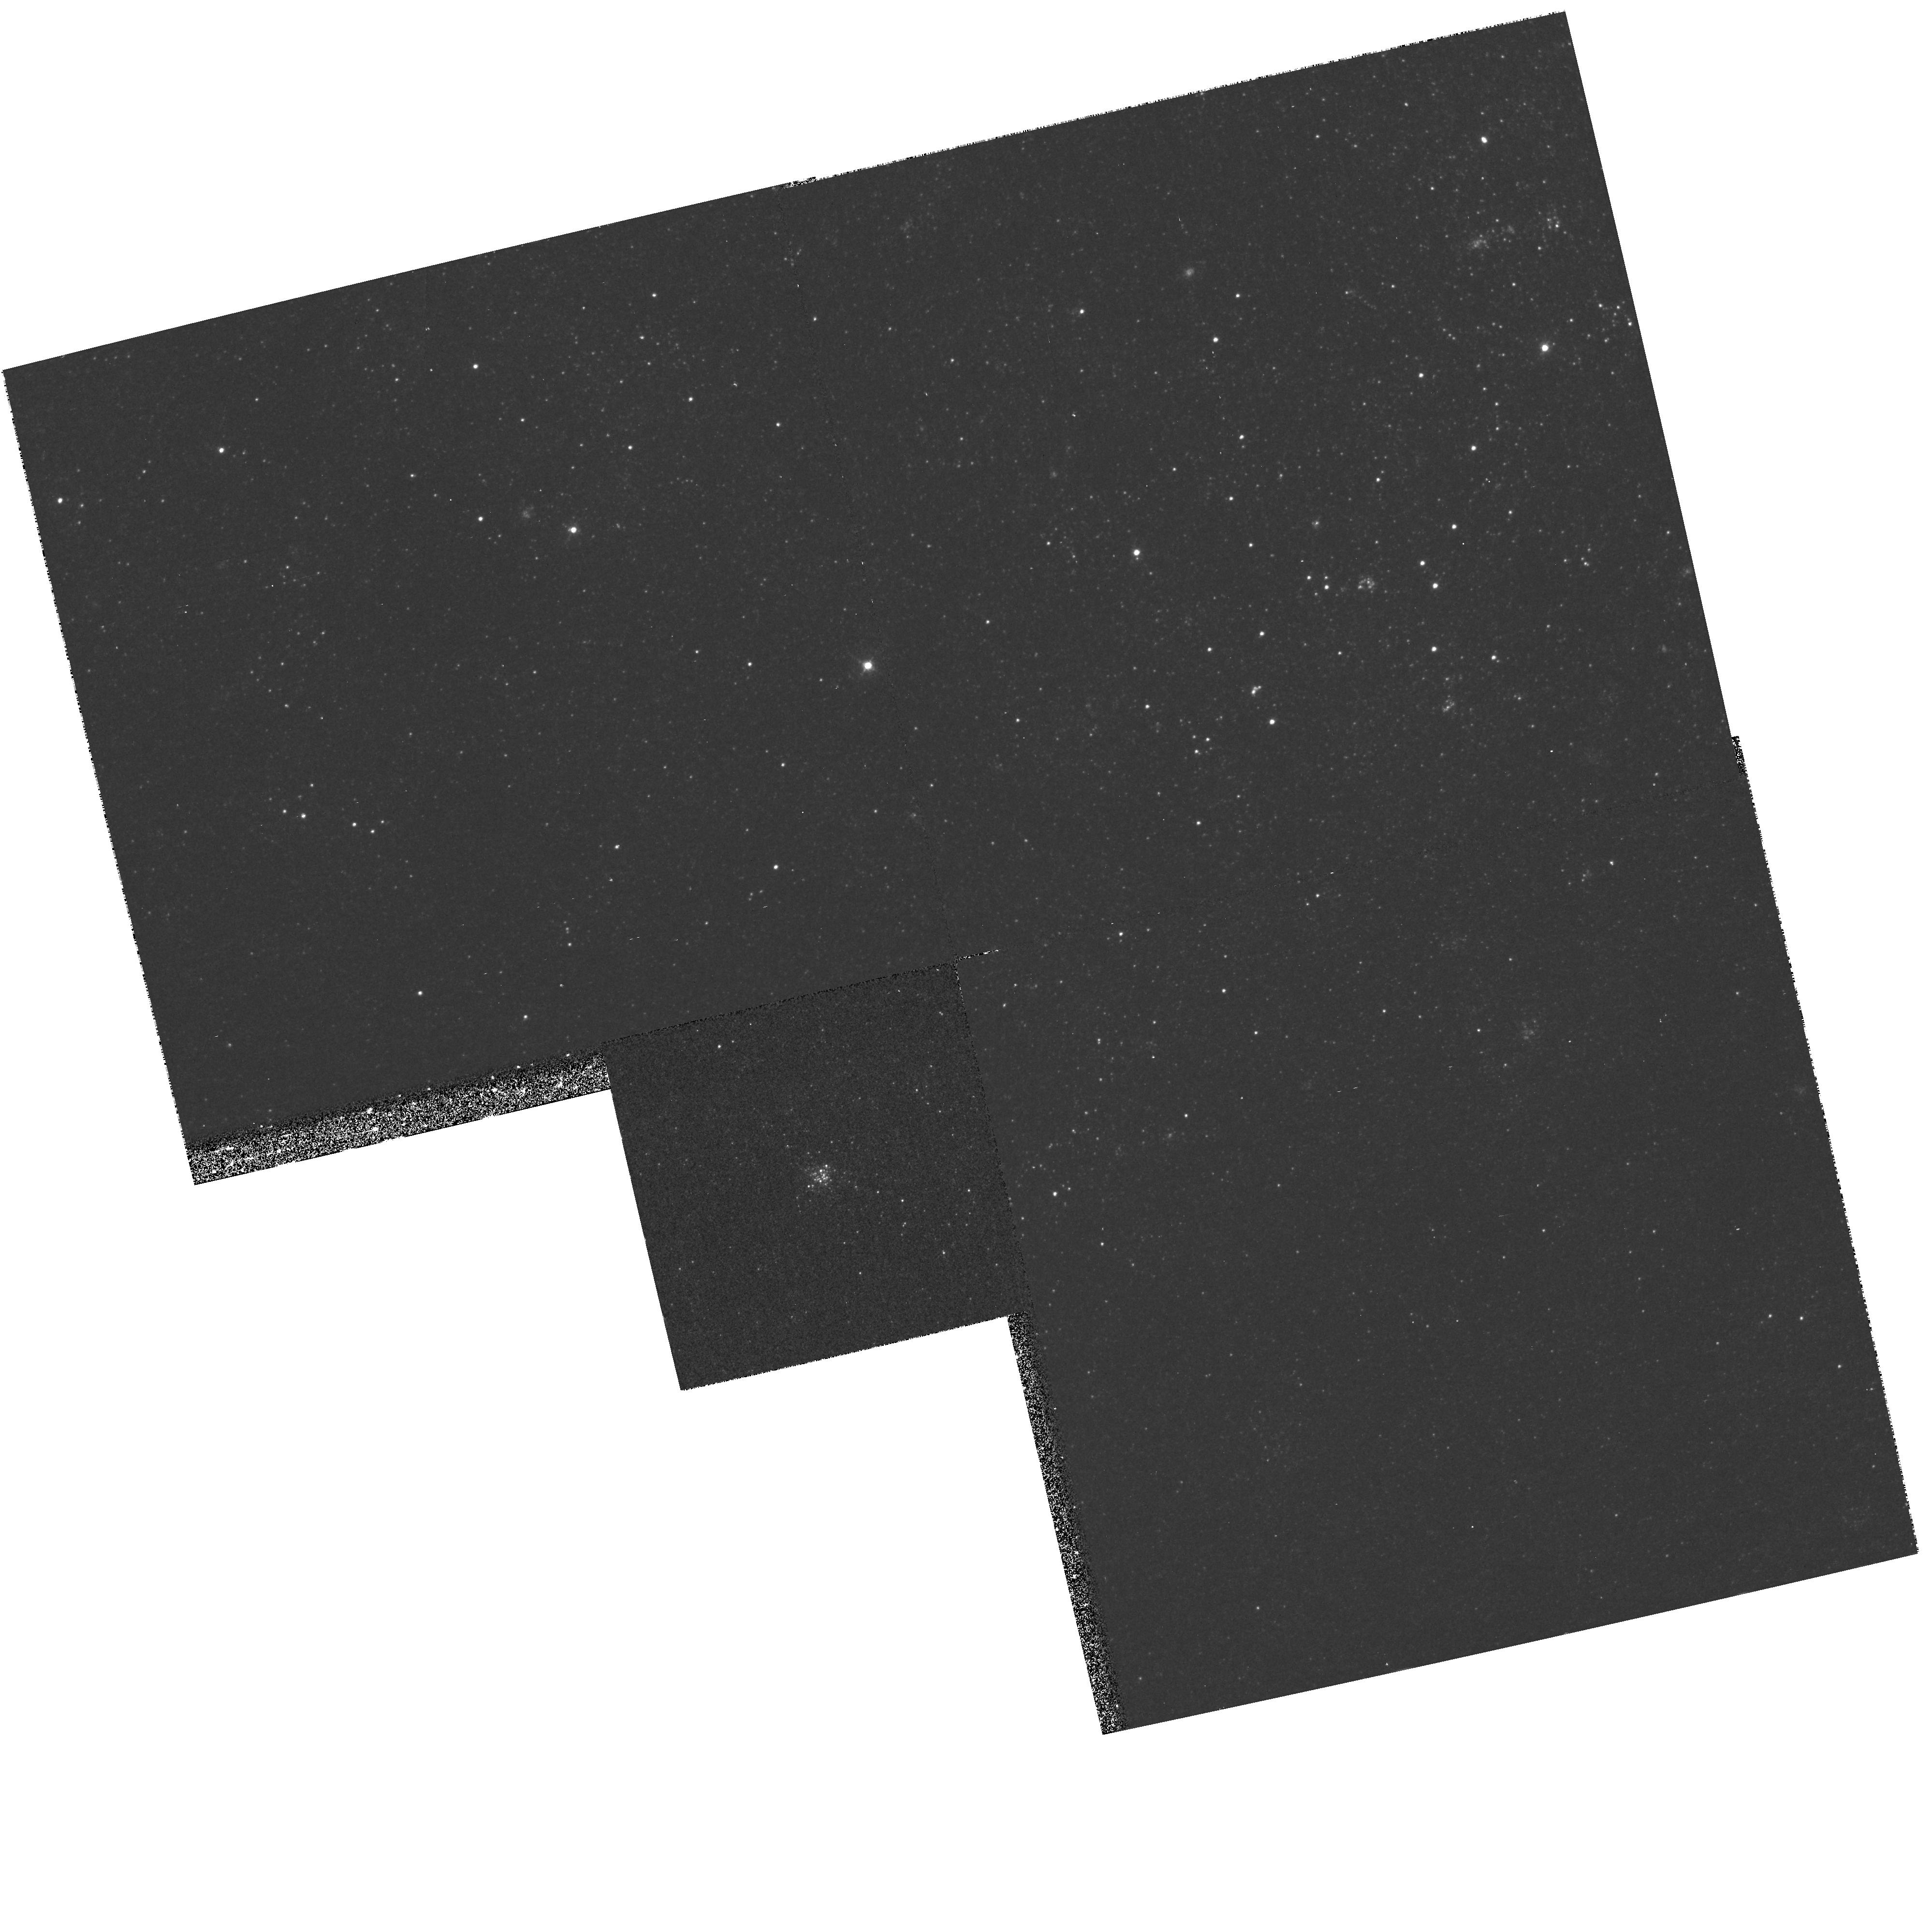
Target: NGC224-G213
Instrument: WFPC2/PC
Filter: F439W
Exposure: 27 min
Observation ID: hst_8296_04_wfpc2_pc_f439w_u5bj04

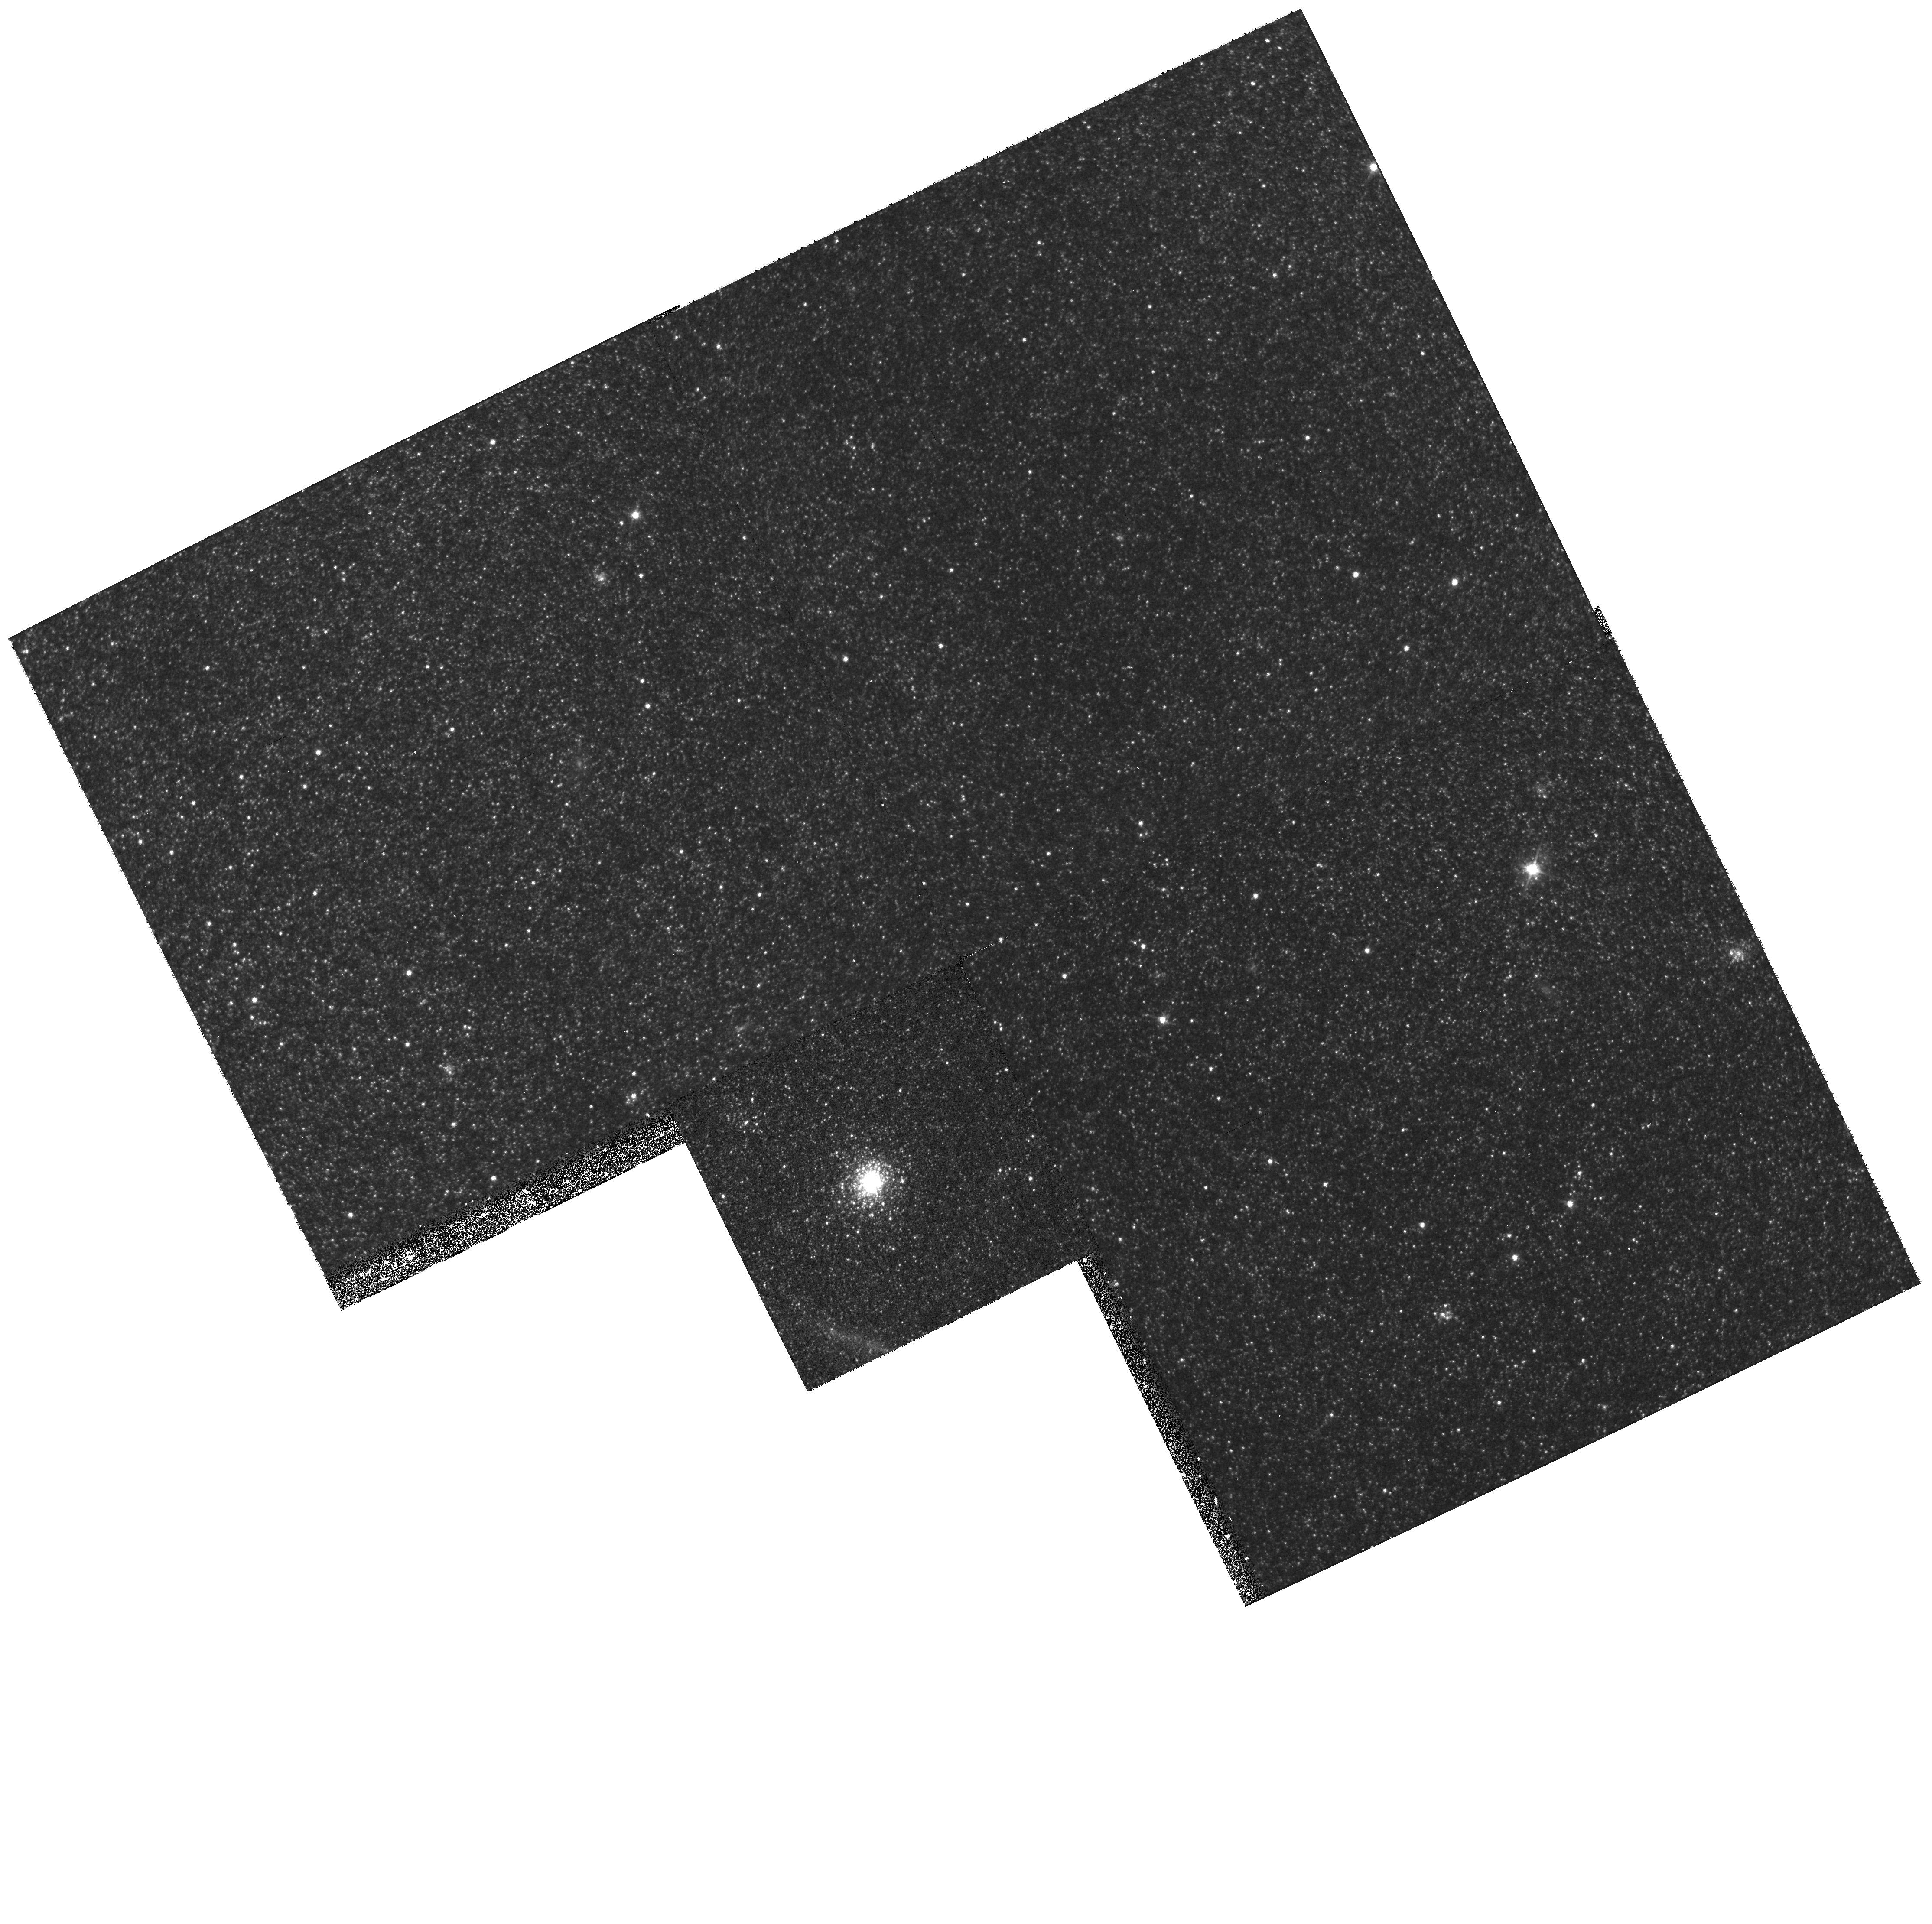
Target: NGC224-G38
Instrument: WFPC2/PC
Filter: F555W
Exposure: 20 min
Observation ID: hst_8296_01_wfpc2_pc_f555w_u5bj01

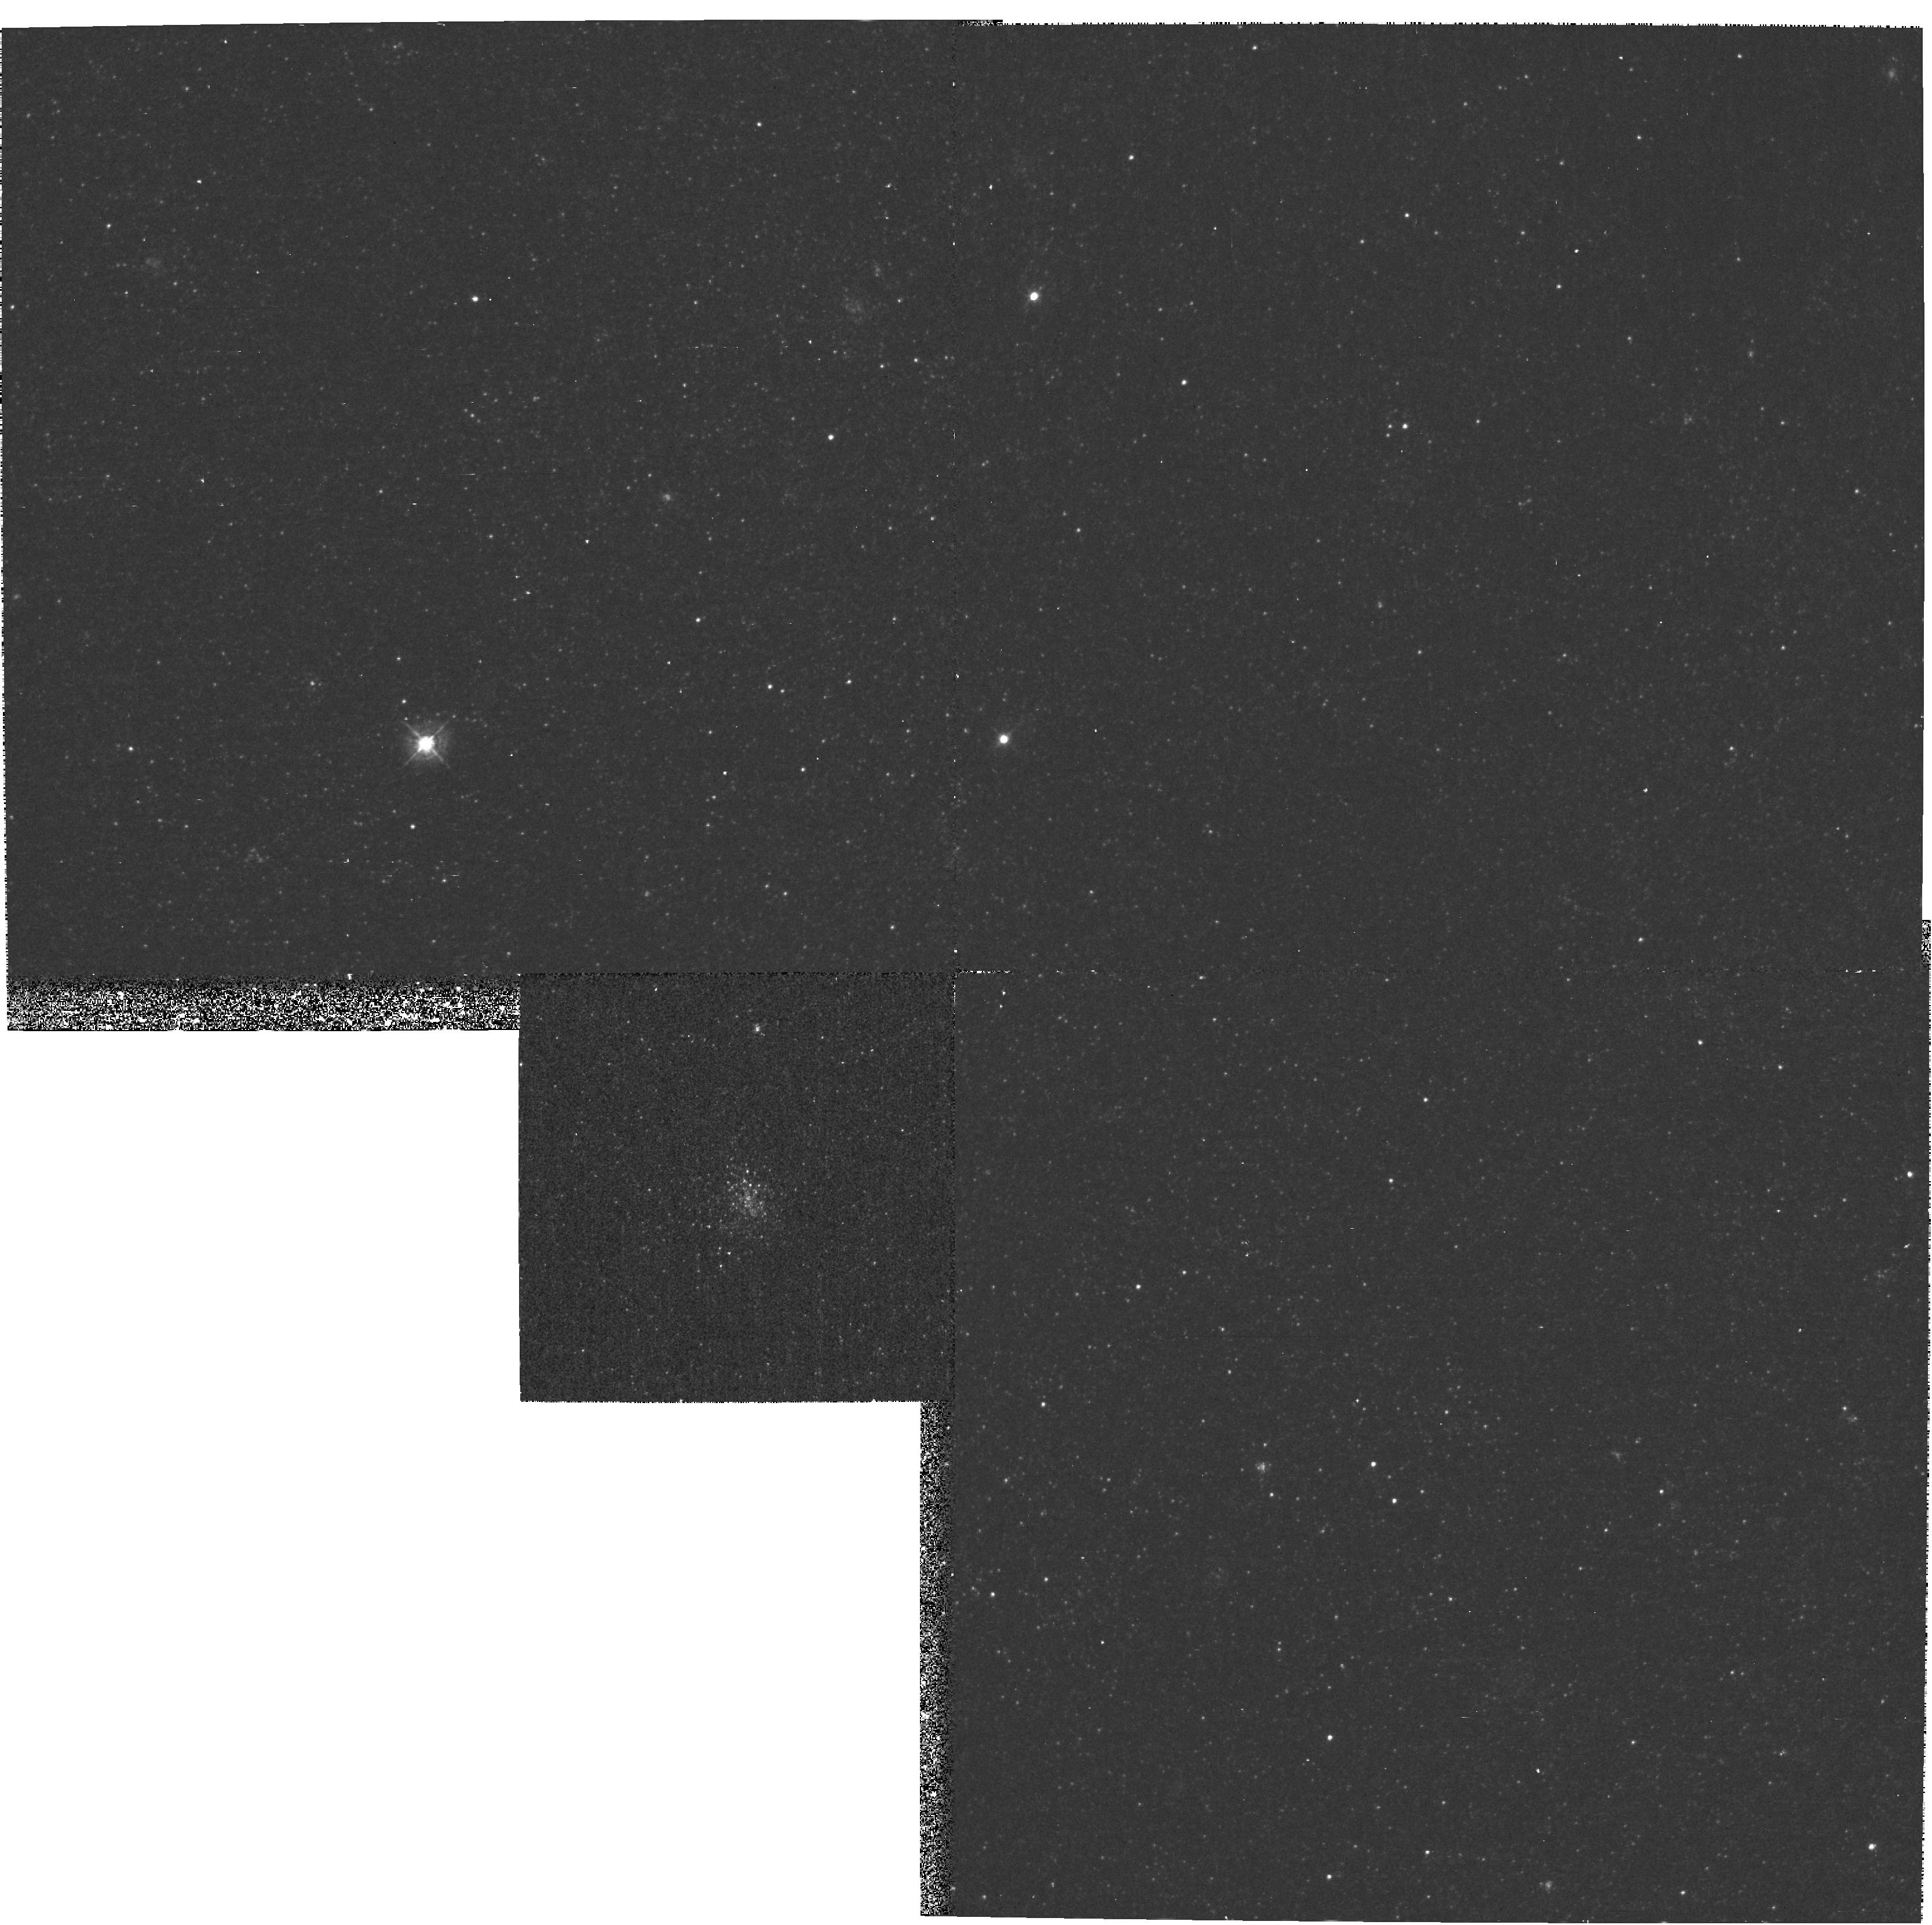
Target: NGC224-G94
Instrument: WFPC2/PC
Filter: F439W
Exposure: 27 min
Observation ID: hst_8296_03_wfpc2_pc_f439w_u5bj03

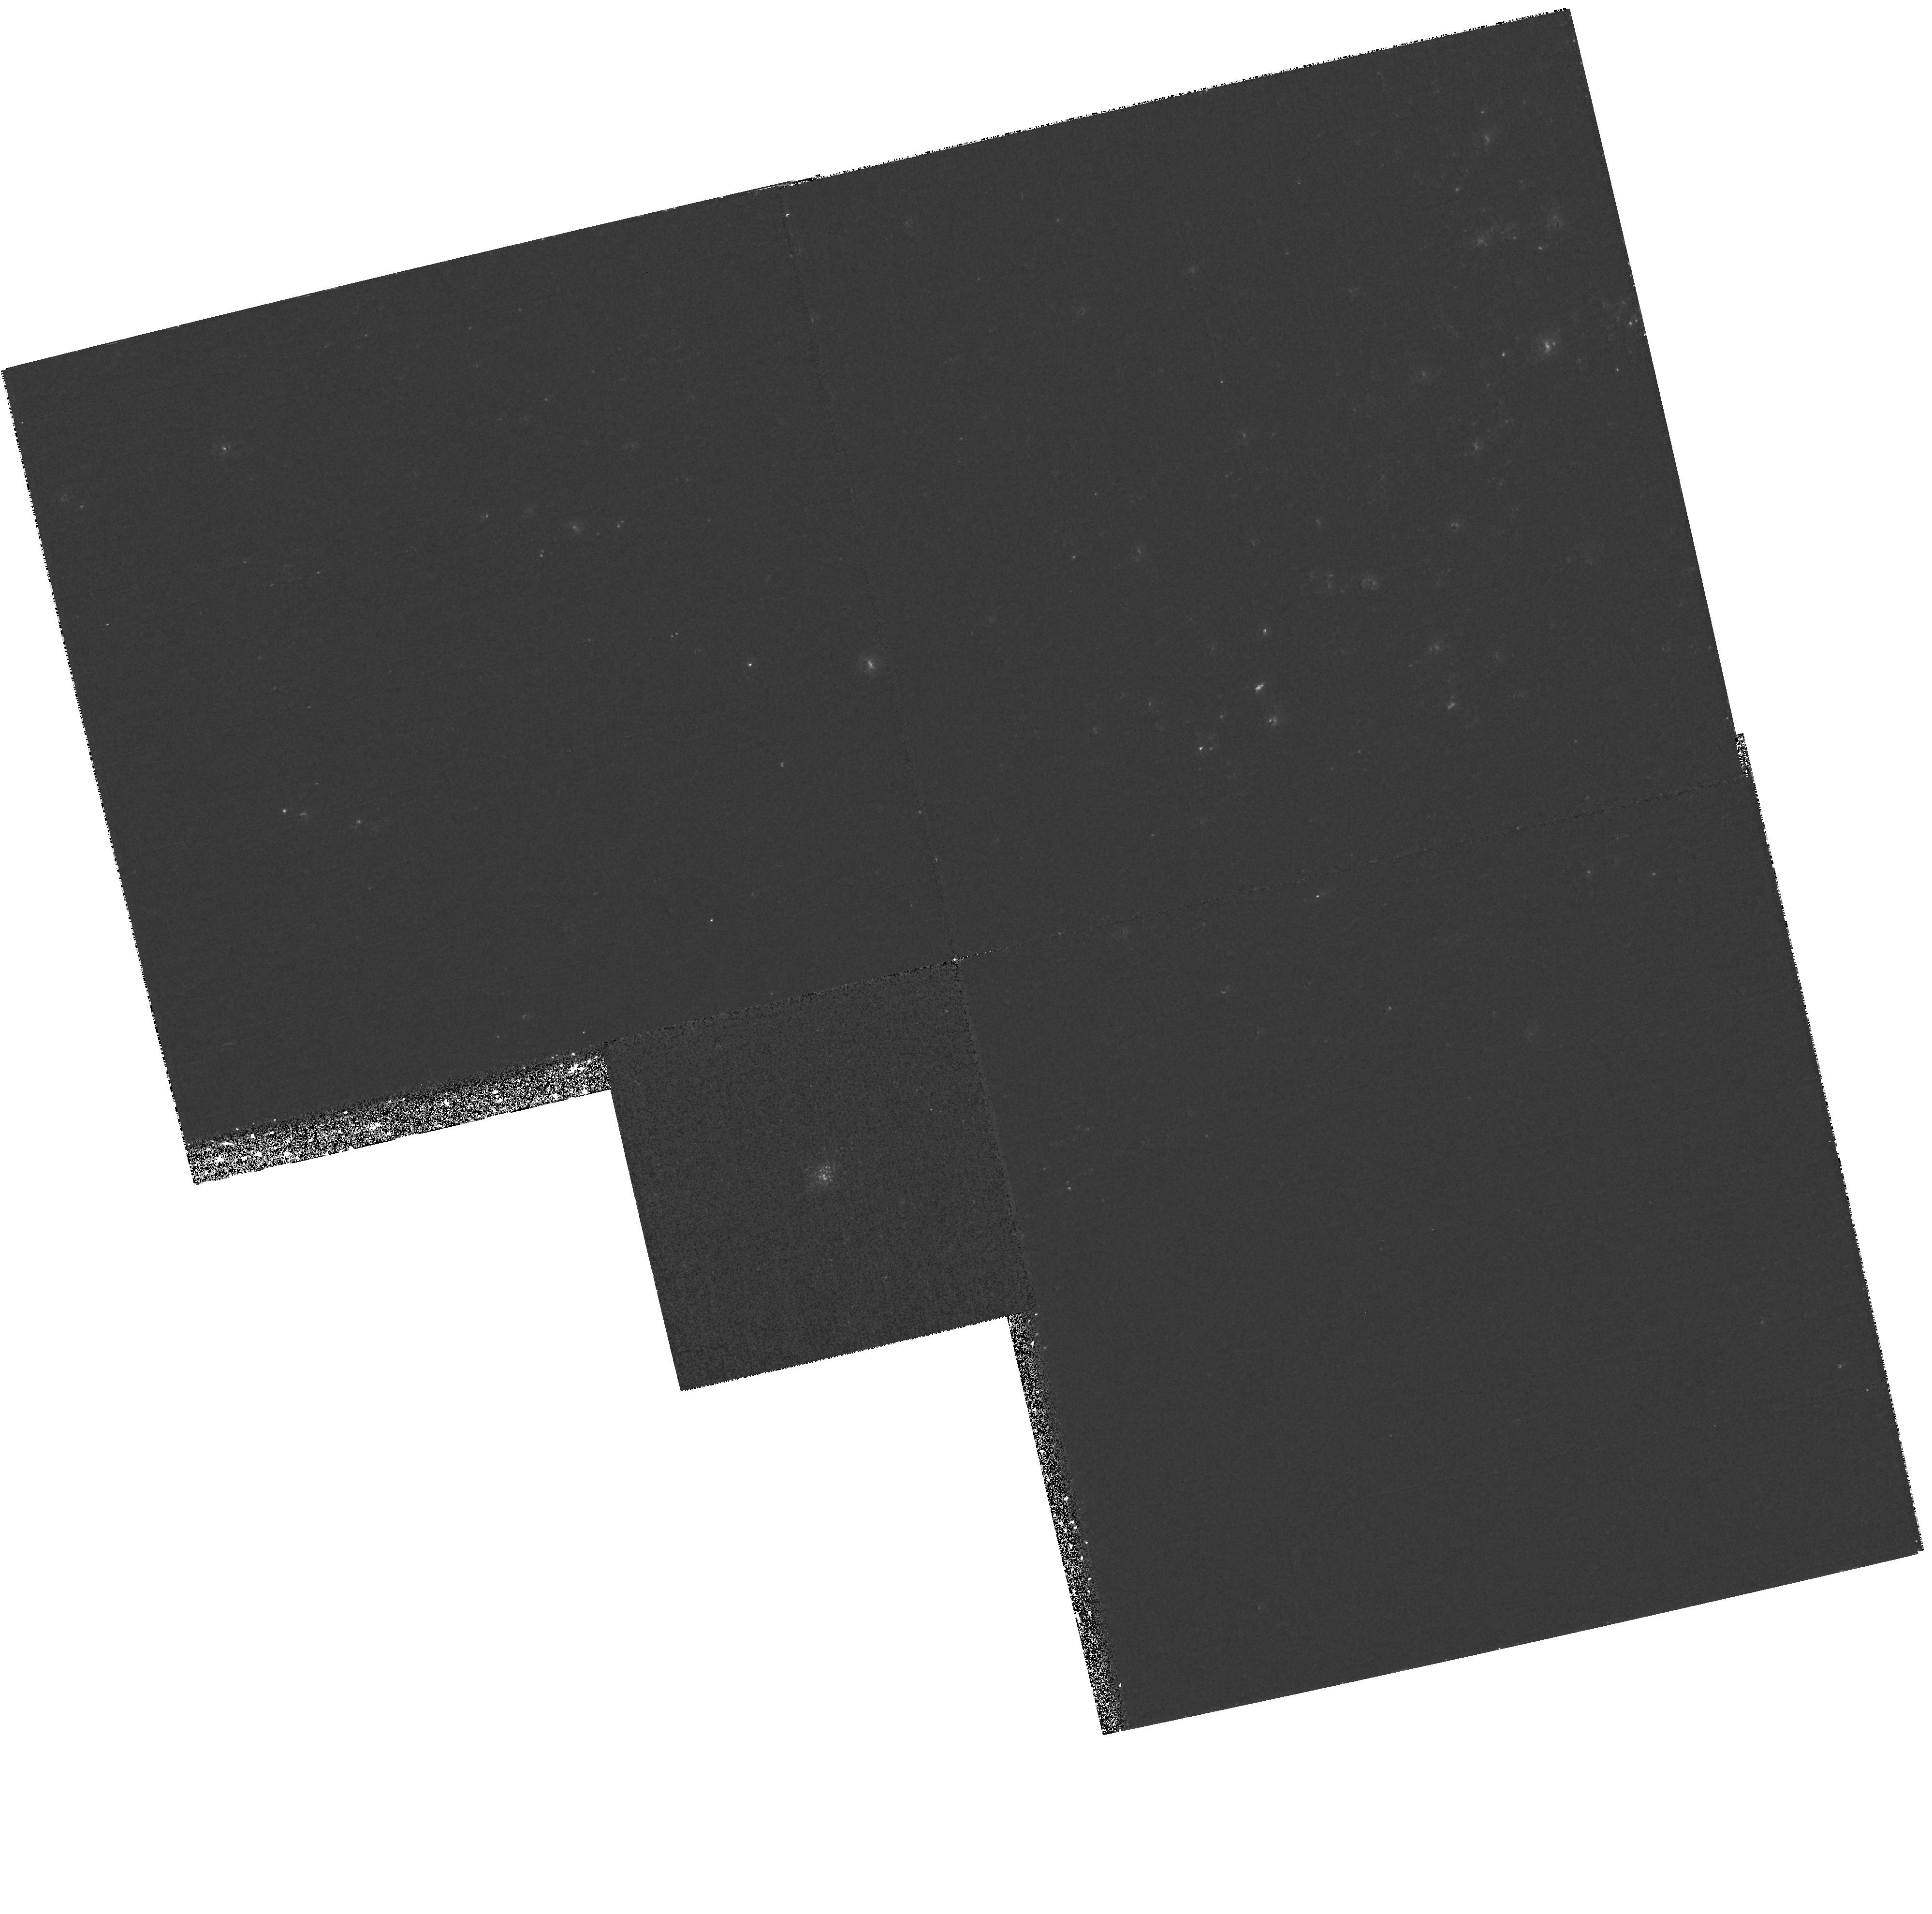
Target: NGC224-G213
Instrument: WFPC2/PC
Filter: F336W
Exposure: 1 h
Observation ID: hst_8296_04_wfpc2_pc_f336w_u5bj04

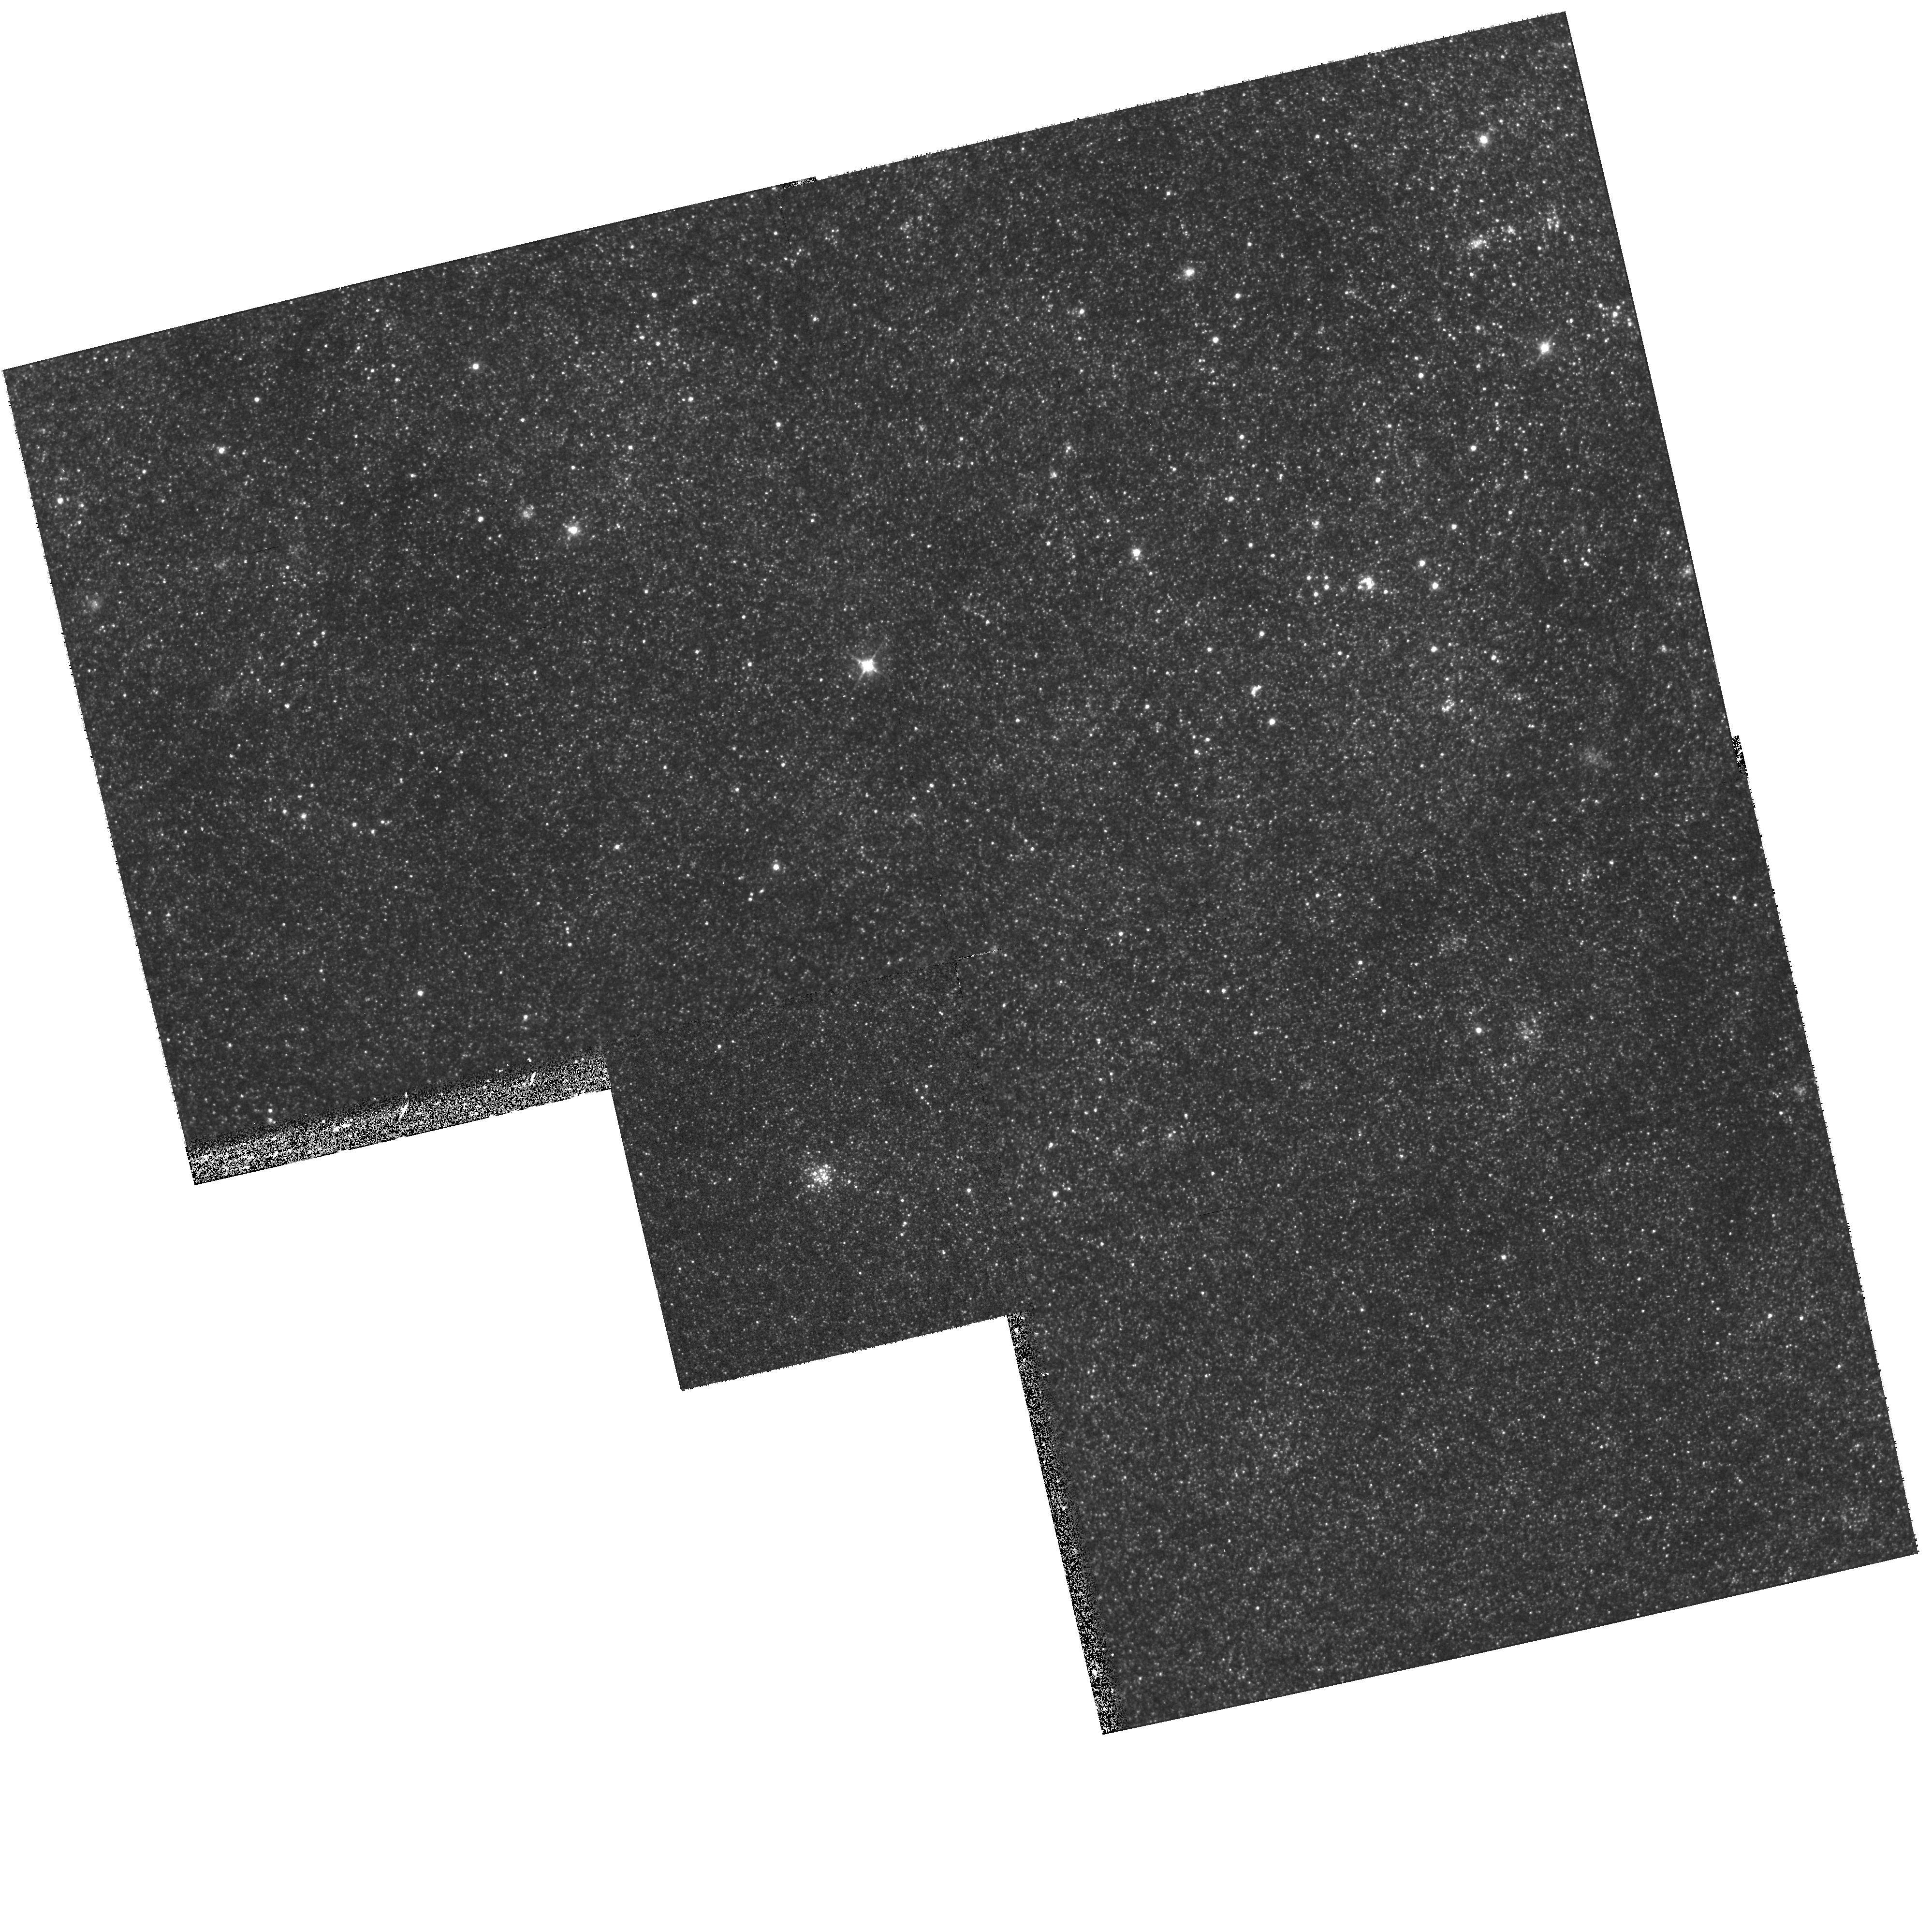
Target: NGC224-G213
Instrument: WFPC2/PC
Filter: F555W
Exposure: 20 min
Observation ID: hst_8296_04_wfpc2_pc_f555w_u5bj04

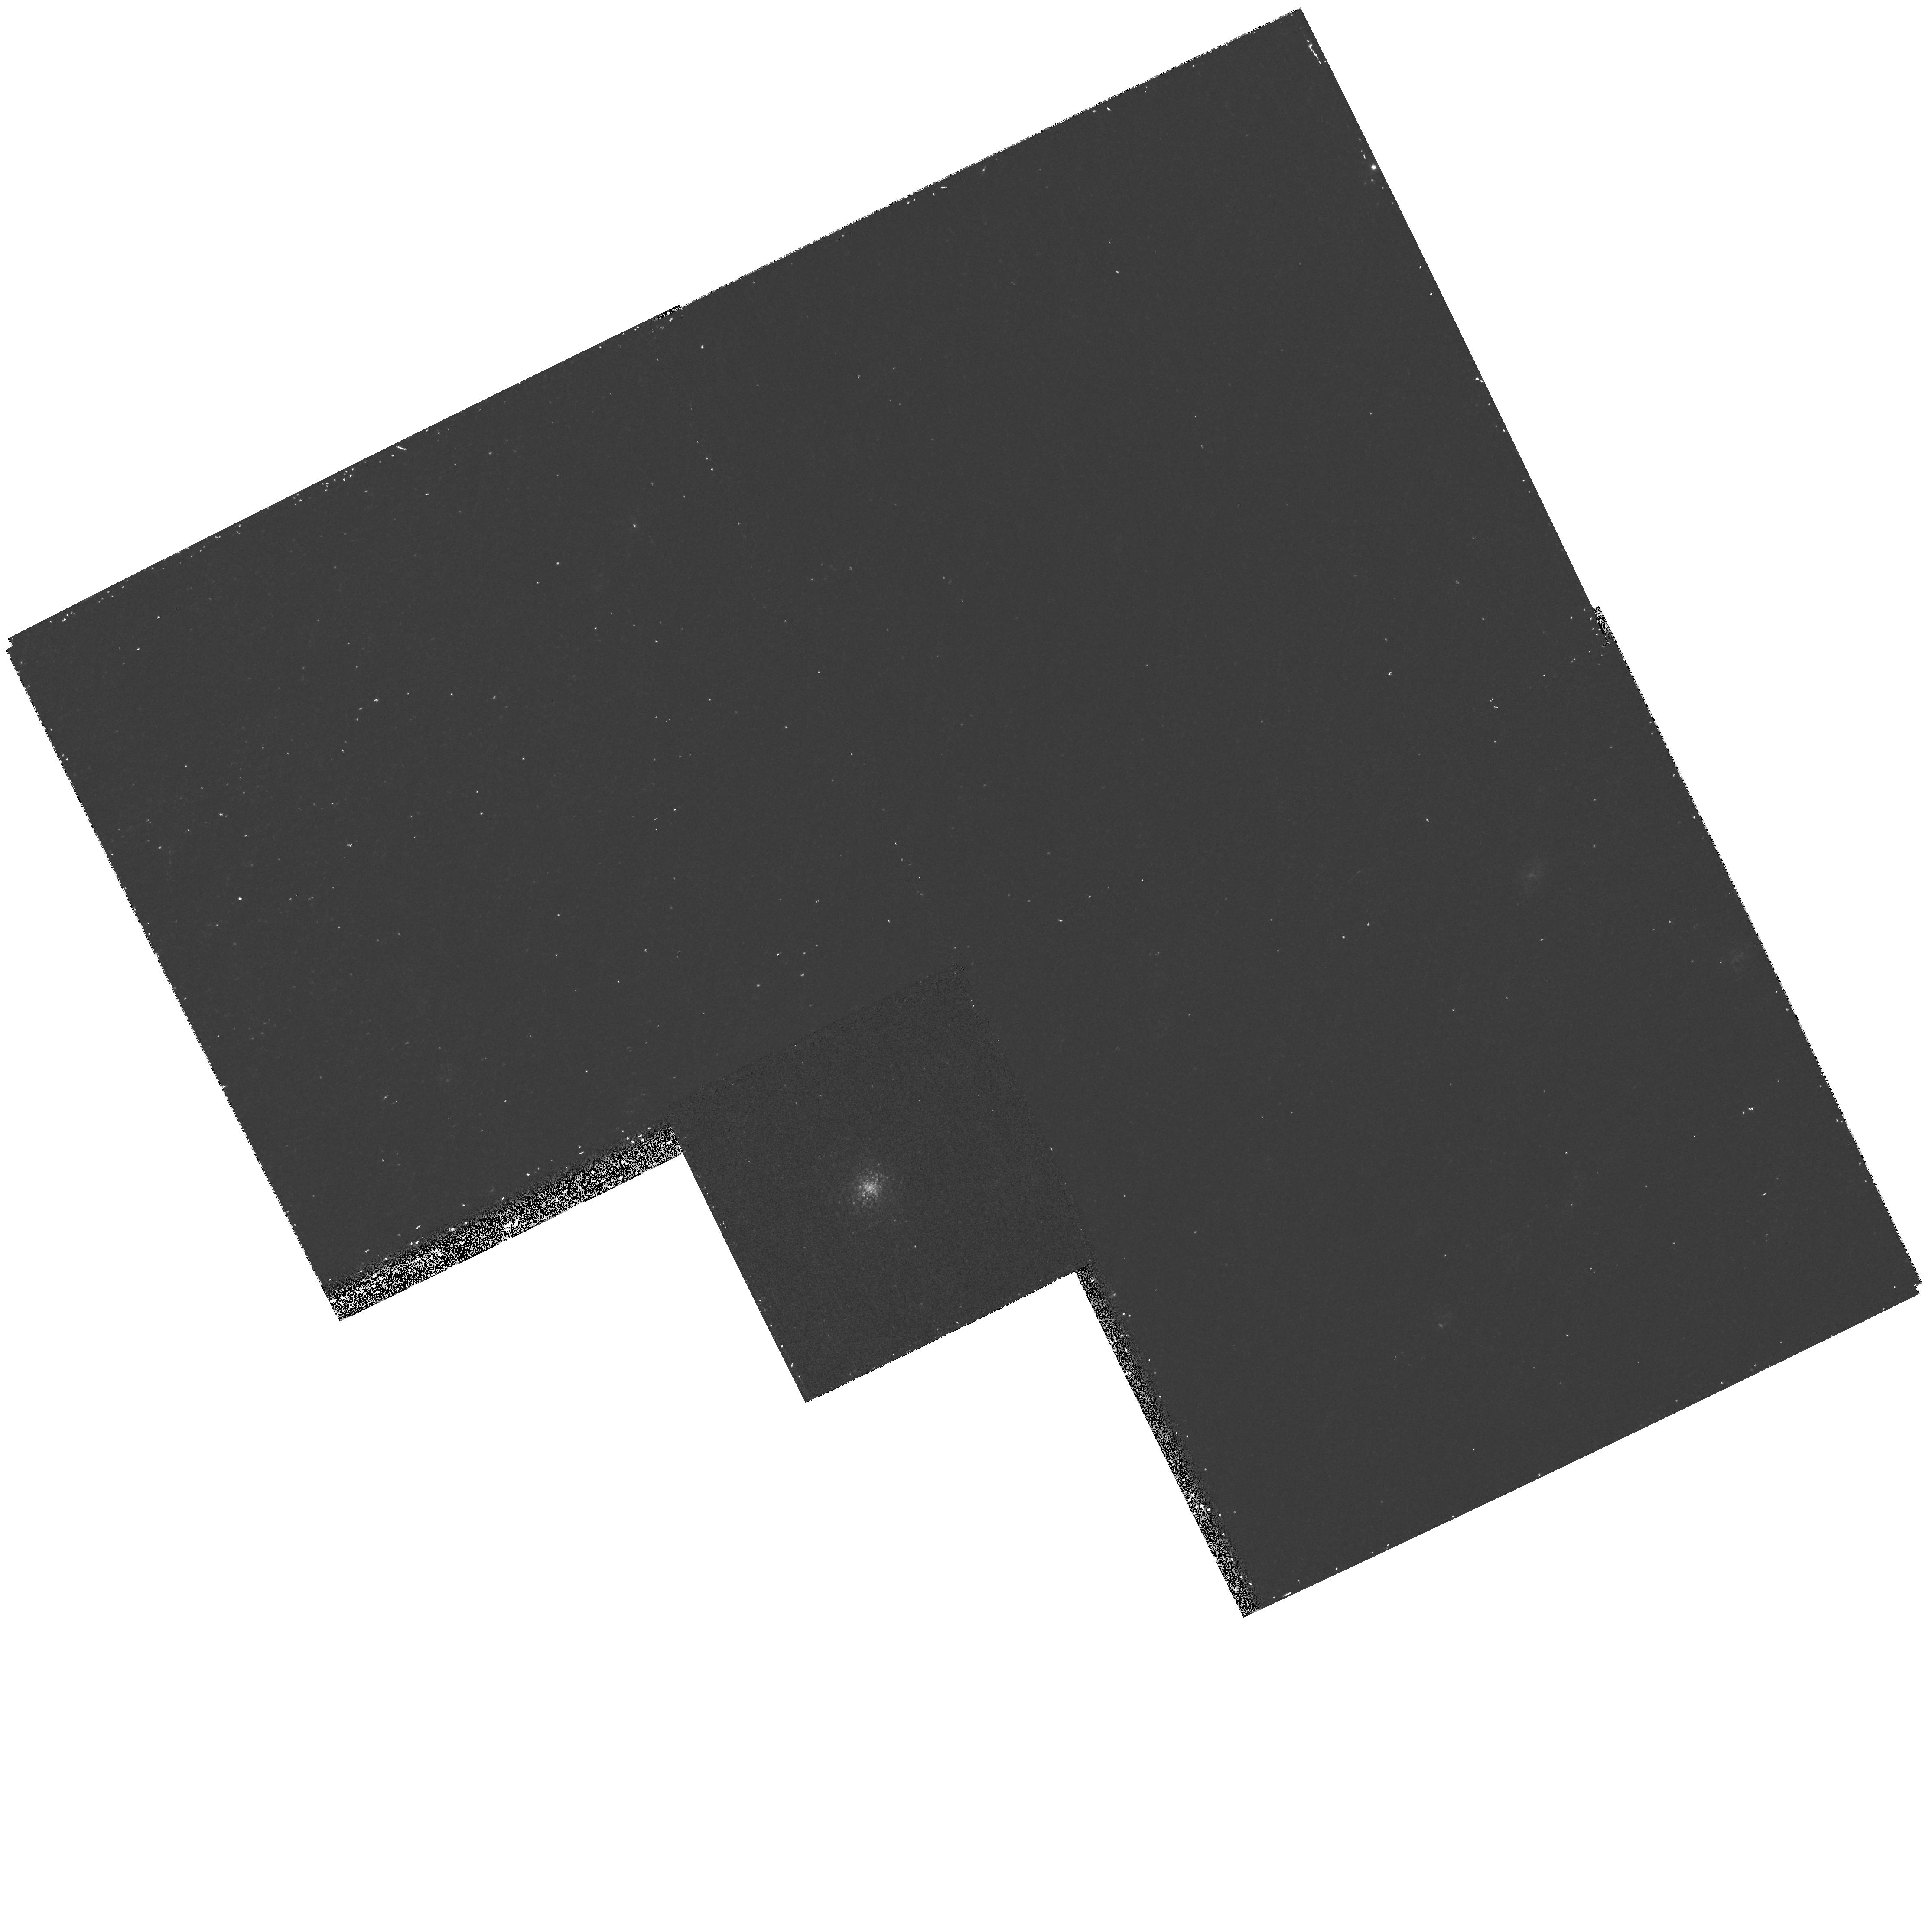
Target: NGC224-G38
Instrument: WFPC2/PC
Filter: F439W
Exposure: 27 min
Observation ID: hst_8296_01_wfpc2_pc_f439w_u5bj01

Massive blue clusters in M31 (PI: Hodge, Paul W.)

We propose to study six massive blue clusters in M31. U, B, V photometry will provide important data on the stellar population of these clusters, a type virtually unknown in the Milky Way. Comparison of the cluster CMDs with models will allow us to age-date them and to explore the evolutionary parameters, such as stellar mass loss, that are more difficult to study in our Galaxy's much more sparsely-poulated young clusters, which have very few evolved stars in any given cluster. Photometry of the supergiant stars will allow us to constrain the metallicity, one of the probable parameters relevant to the formation of this type of massive cluster.